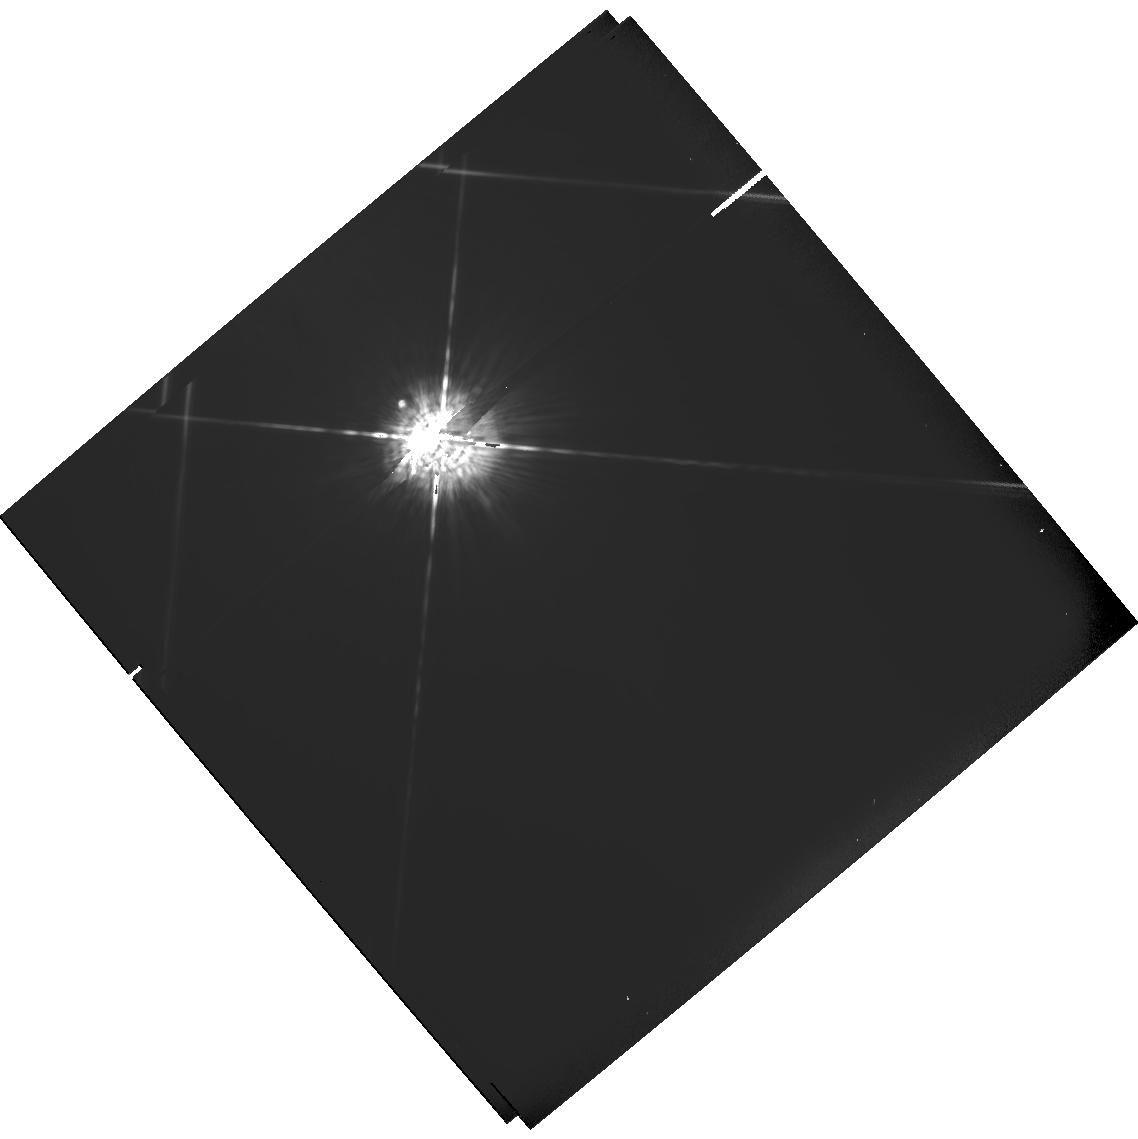
Target: HD128621. Instrument: WFPC2/PC. Filter: F547M. Exposure: 4 min. Observation ID: hst_6310_05_wfpc2_pc_f547m_u2q205

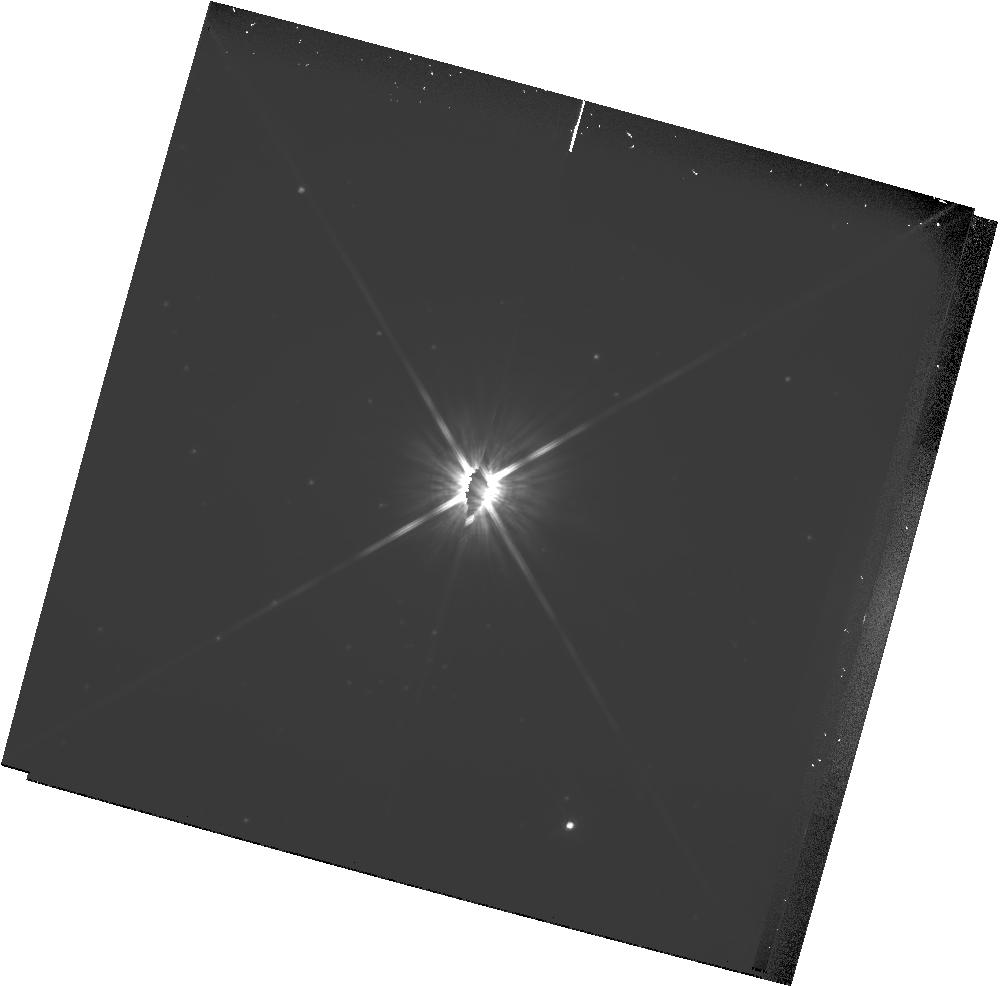
Target: PROXIMA-CEN. Instrument: WFPC2/PC. Filter: F814W. Exposure: 32 min. Observation ID: hst_6310_09_wfpc2_pc_f814w_u2q209

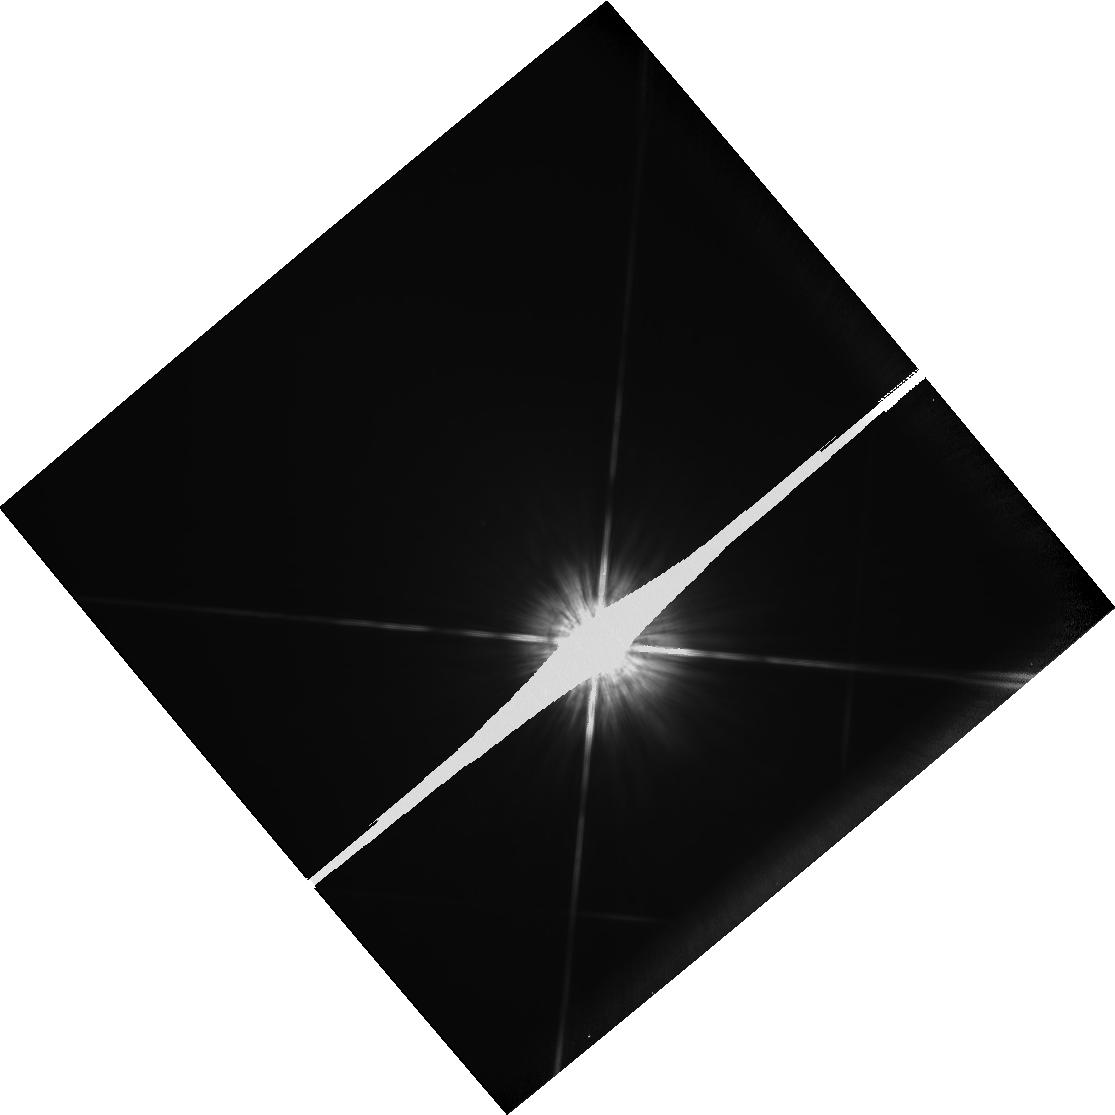
Target: HD128620. Instrument: WFPC2/PC. Filter: F814W. Exposure: 1 min. Observation ID: hst_6310_01_wfpc2_pc_f814w_u2q201

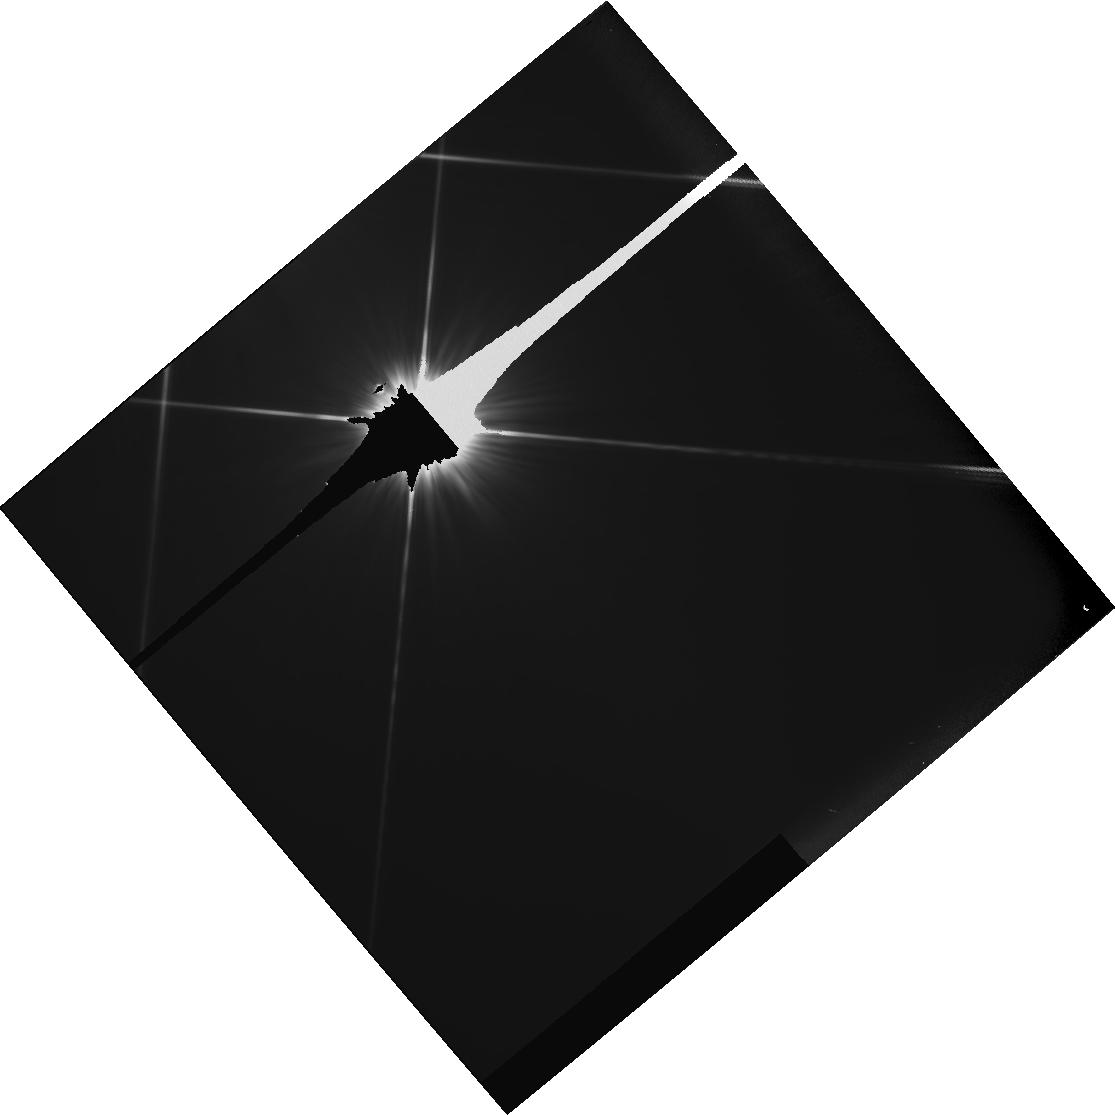
Target: HD128621. Instrument: WFPC2/PC. Filter: F555W. Exposure: 5 min. Observation ID: hst_6310_04_wfpc2_pc_f555w_u2q204

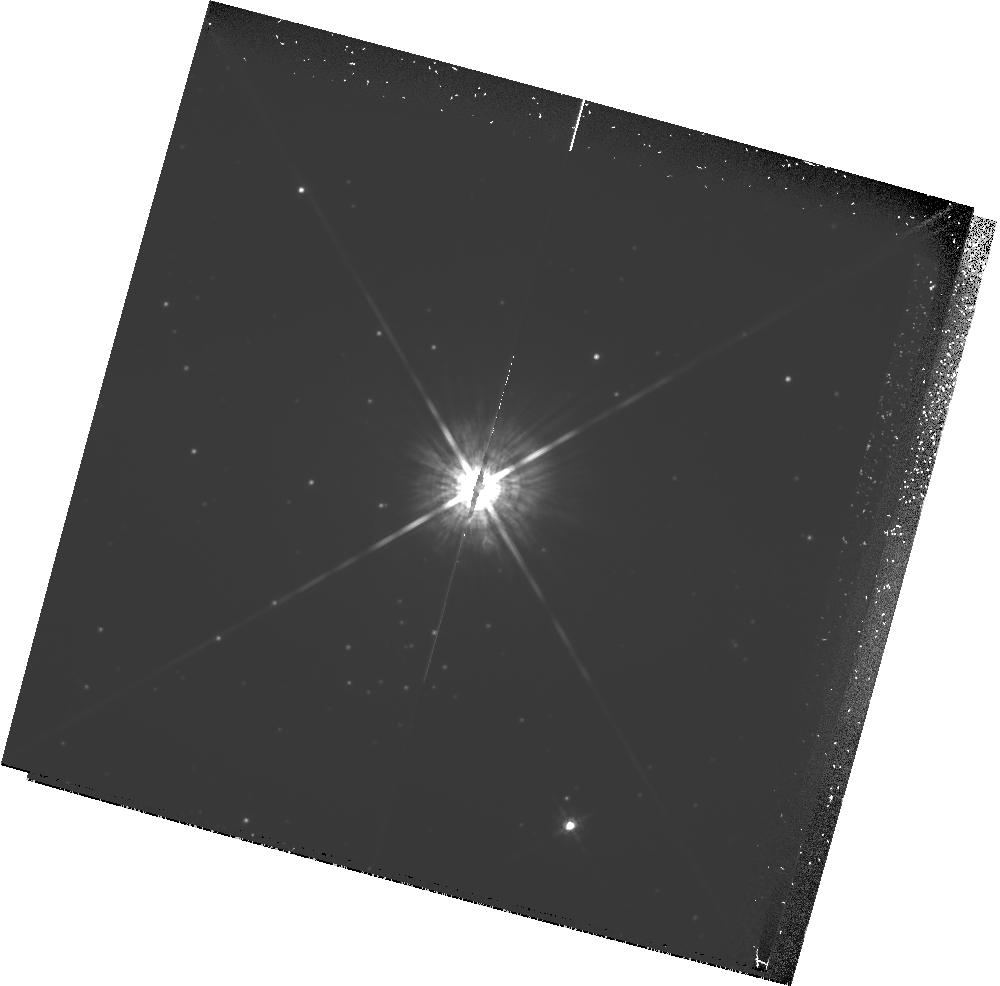
Target: PROXIMA-CEN. Instrument: WFPC2/PC. Filter: F675W. Exposure: 1.6 h. Observation ID: hst_6310_09_wfpc2_pc_f675w_u2q209

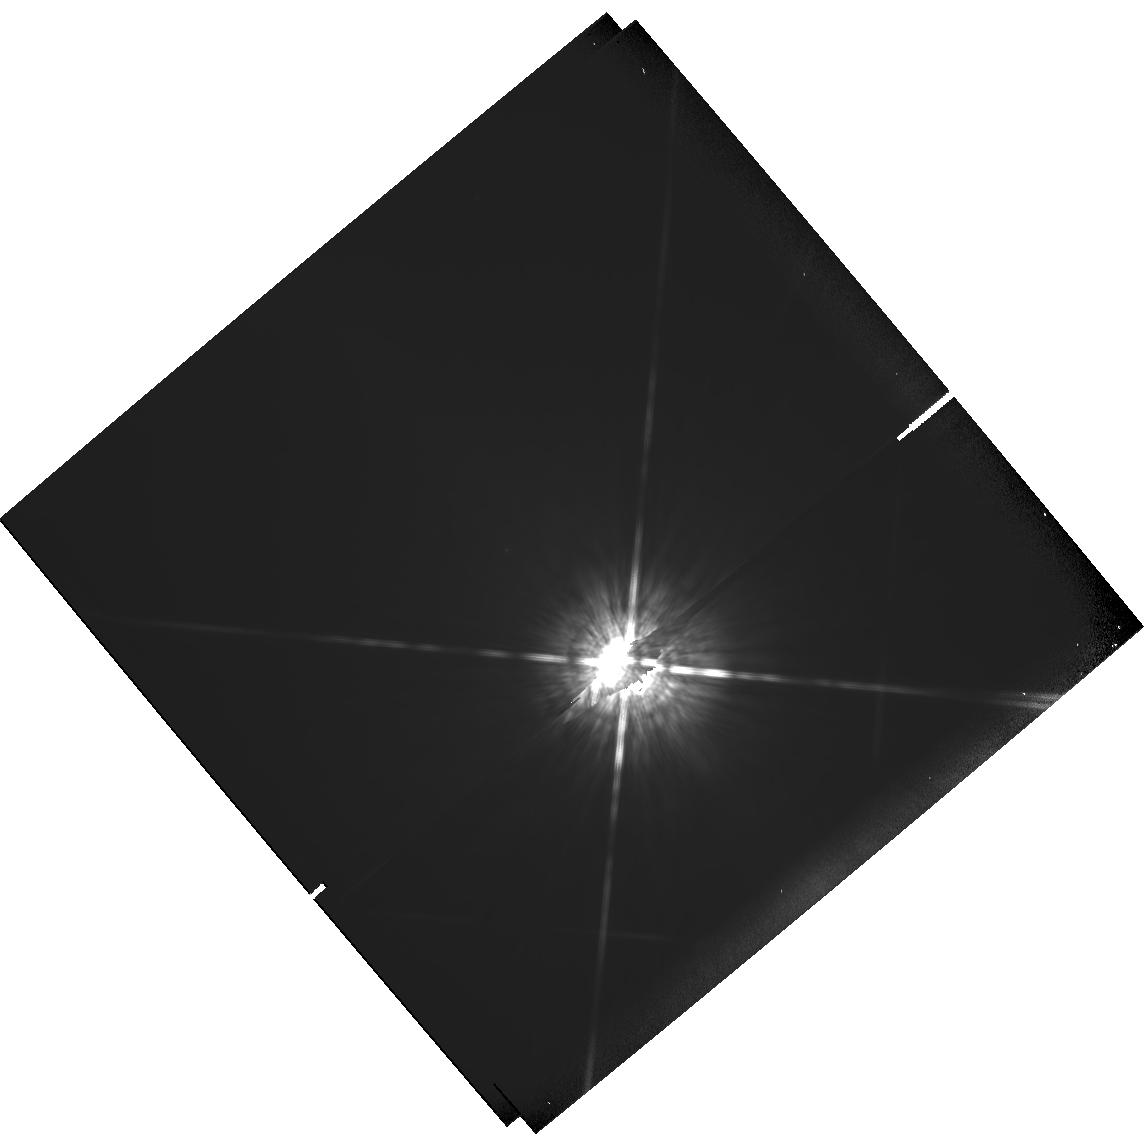
Target: HD128620. Instrument: WFPC2/PC. Filter: F850LP. Exposure: 2 min. Observation ID: hst_6310_07_wfpc2_pc_f850lp_u2q207

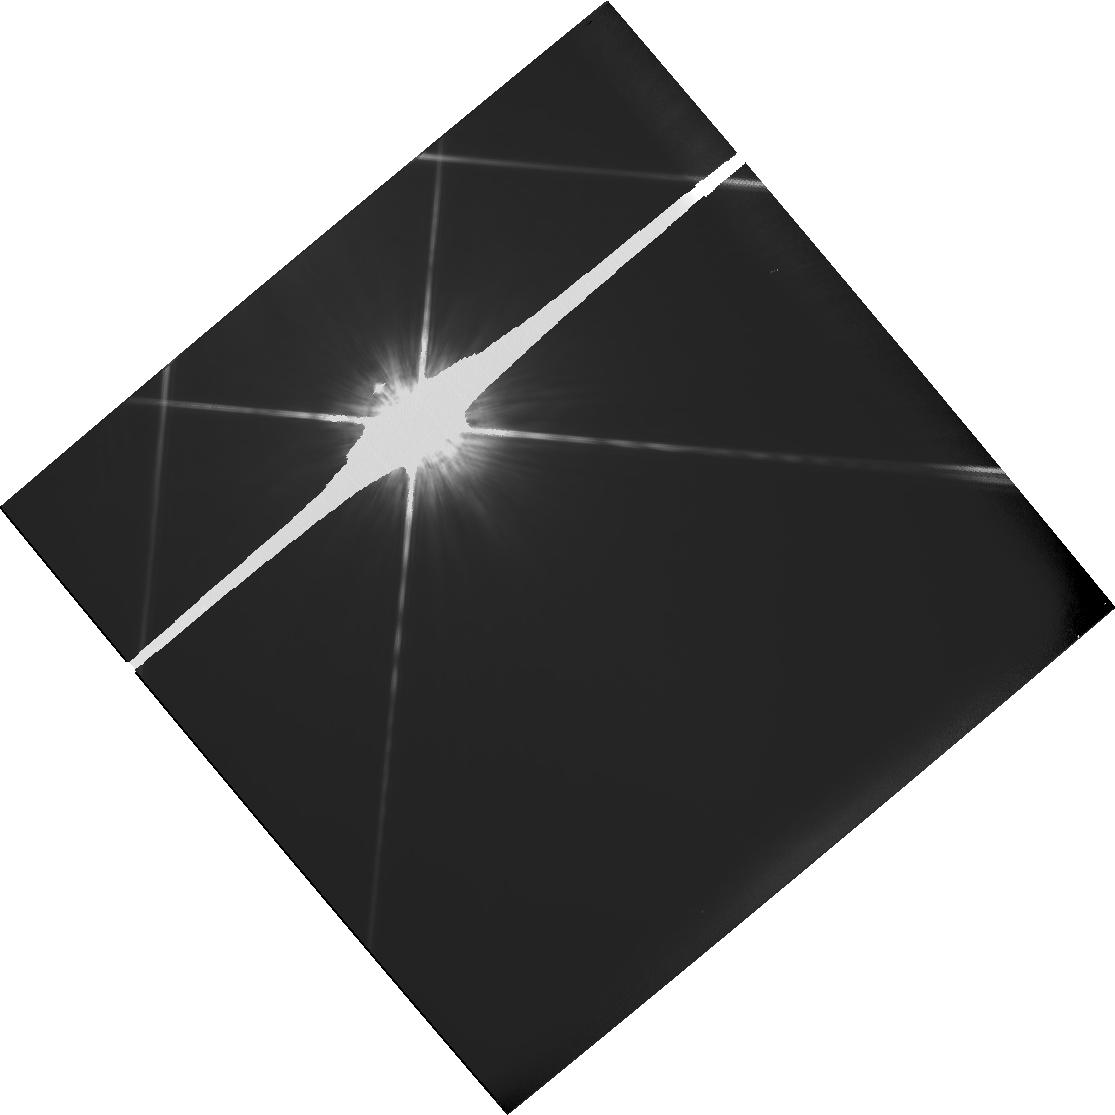
Target: HD128621. Instrument: WFPC2/PC. Filter: F814W. Exposure: 4 min. Observation ID: hst_6310_08_wfpc2_pc_f814w_u2q208

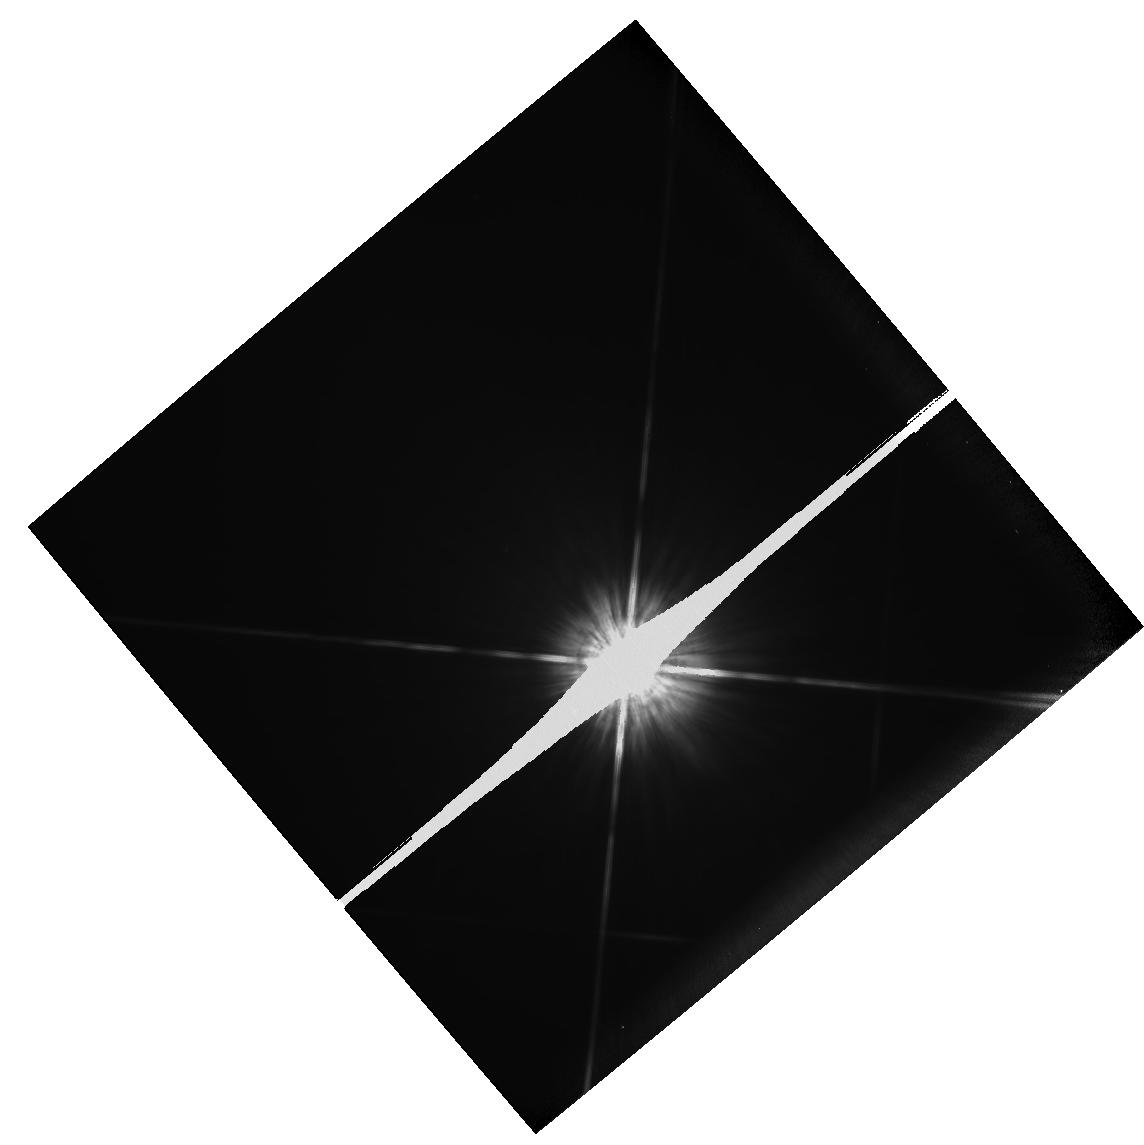
Target: HD128620. Instrument: WFPC2/PC. Filter: F814W. Exposure: 1 min. Observation ID: hst_6310_07_wfpc2_pc_f814w_u2q207

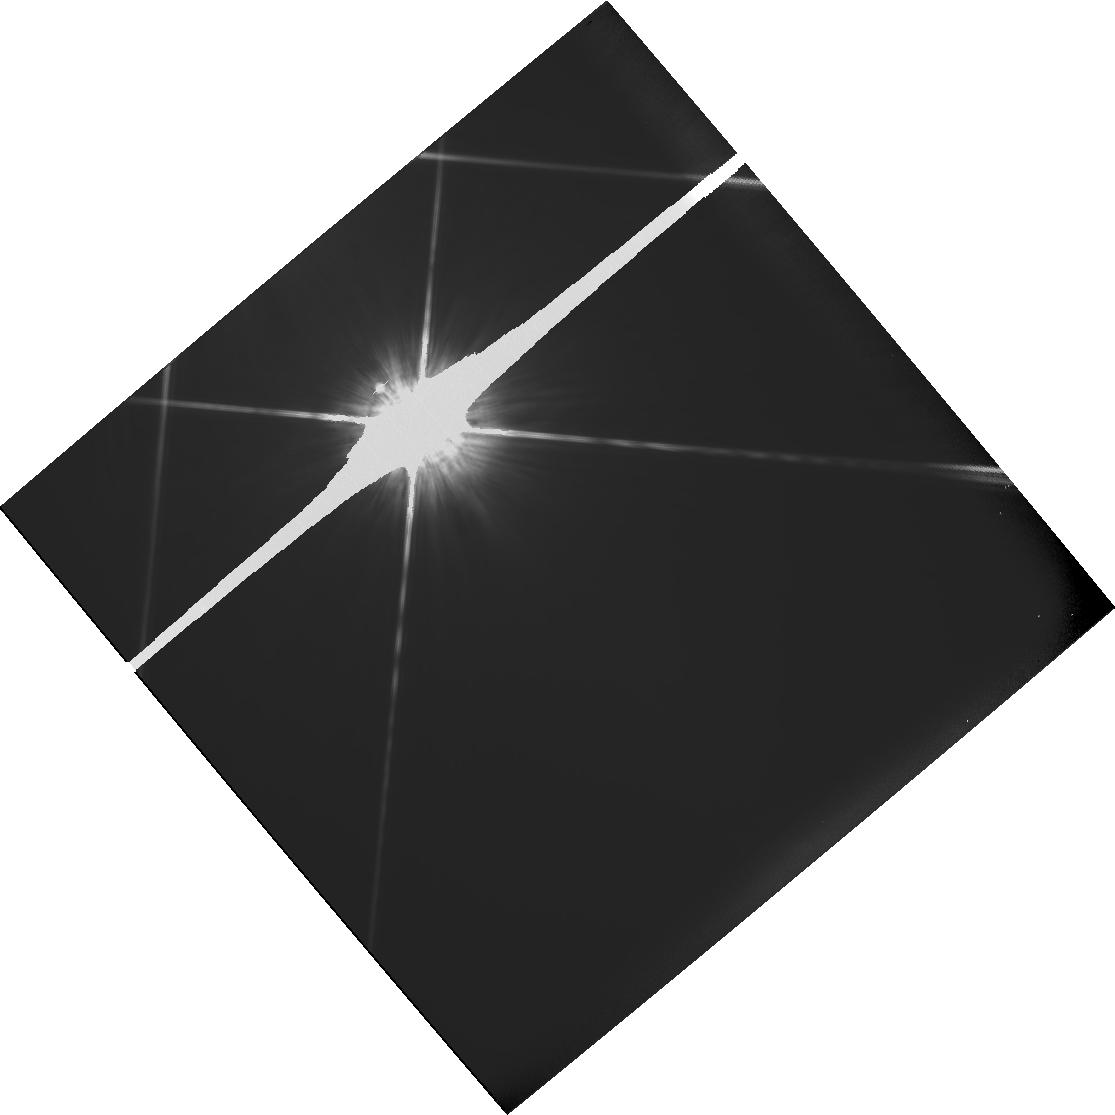
Target: HD128621. Instrument: WFPC2/PC. Filter: F814W. Exposure: 4 min. Observation ID: hst_6310_04_wfpc2_pc_f814w_u2q204

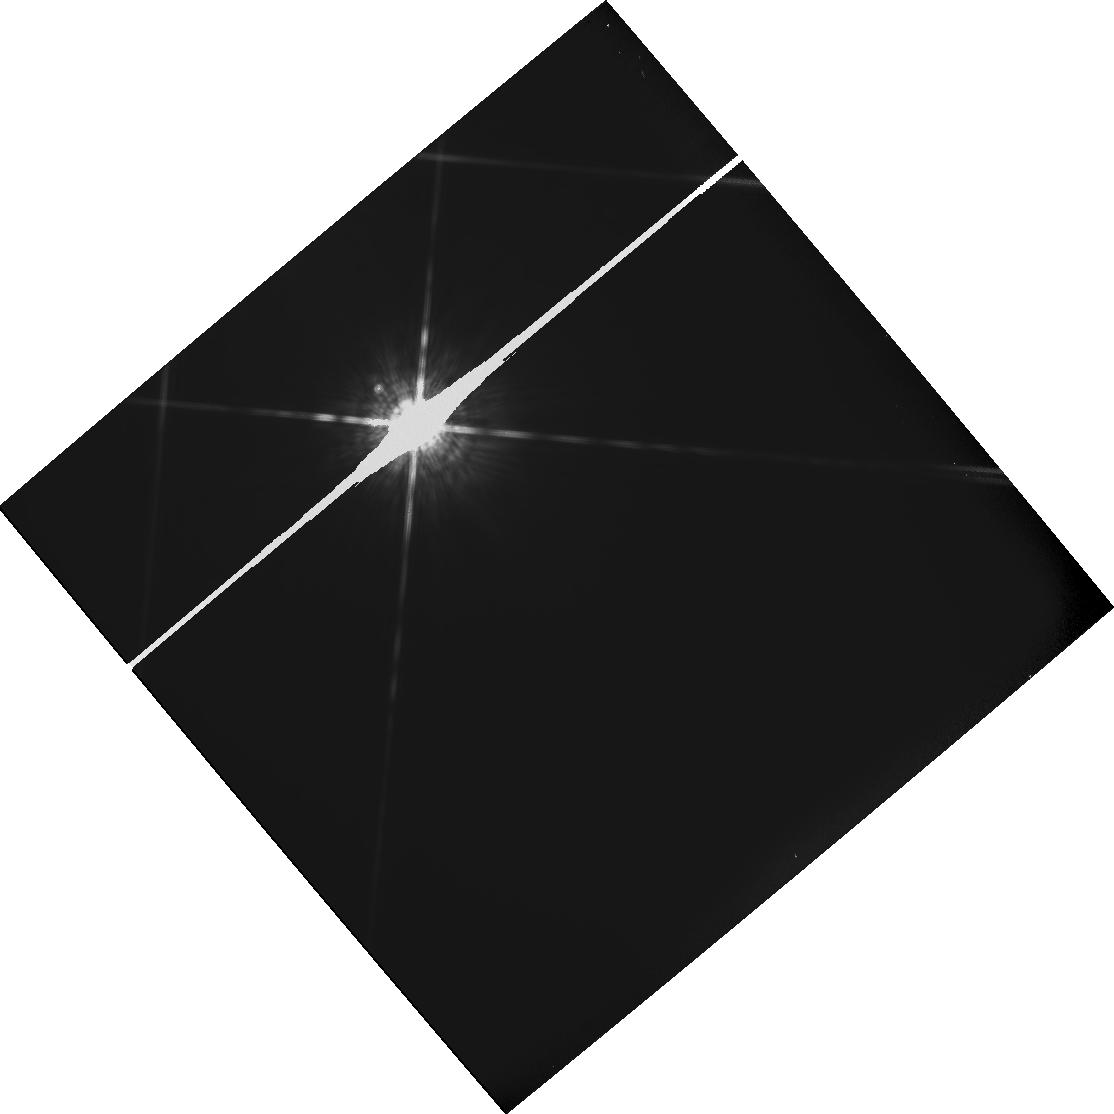
Target: HD128621. Instrument: WFPC2/PC. Filter: F850LP. Exposure: 7 min. Observation ID: hst_6310_06_wfpc2_pc_f850lp_u2q206

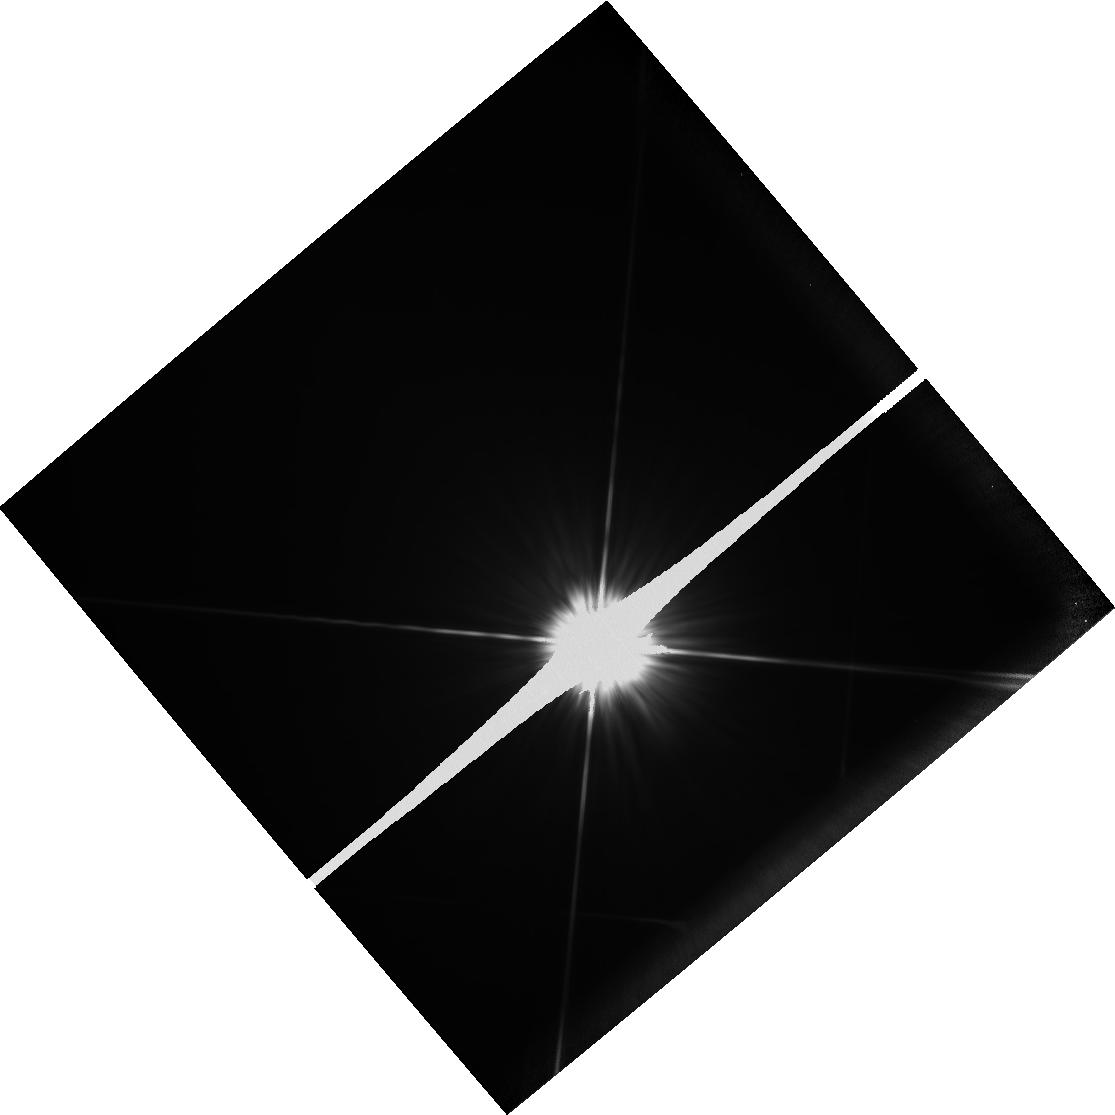
Target: HD128620. Instrument: WFPC2/PC. Filter: F555W. Exposure: 1 min. Observation ID: hst_6310_01_wfpc2_pc_f555w_u2q201

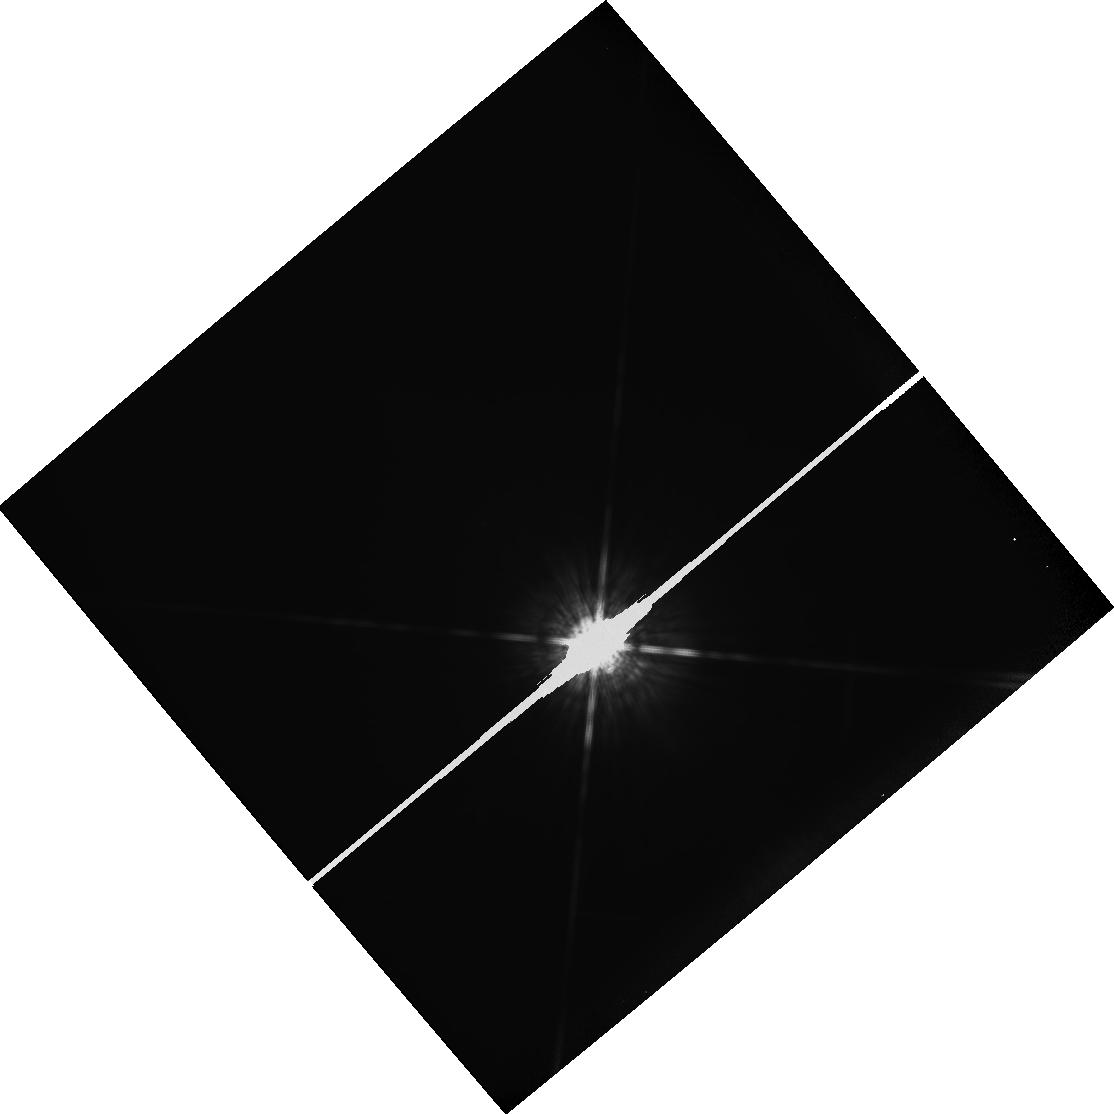
Target: HD128620. Instrument: WFPC2/PC. Filter: F850LP. Exposure: 2 min. Observation ID: hst_6310_03_wfpc2_pc_f850lp_u2q203

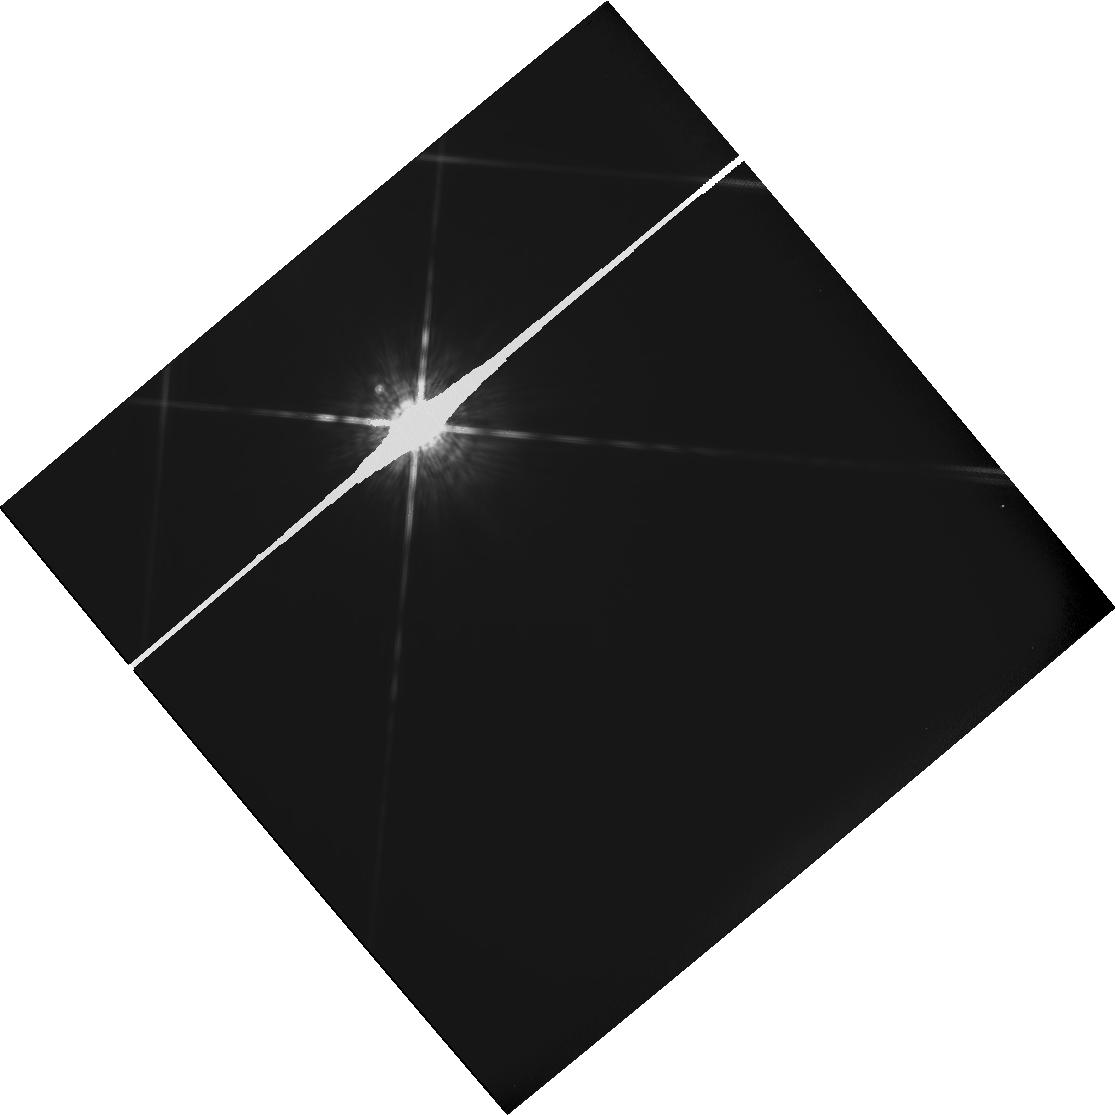
Target: HD128621. Instrument: WFPC2/PC. Filter: F850LP. Exposure: 7 min. Observation ID: hst_6310_08_wfpc2_pc_f850lp_u2q208

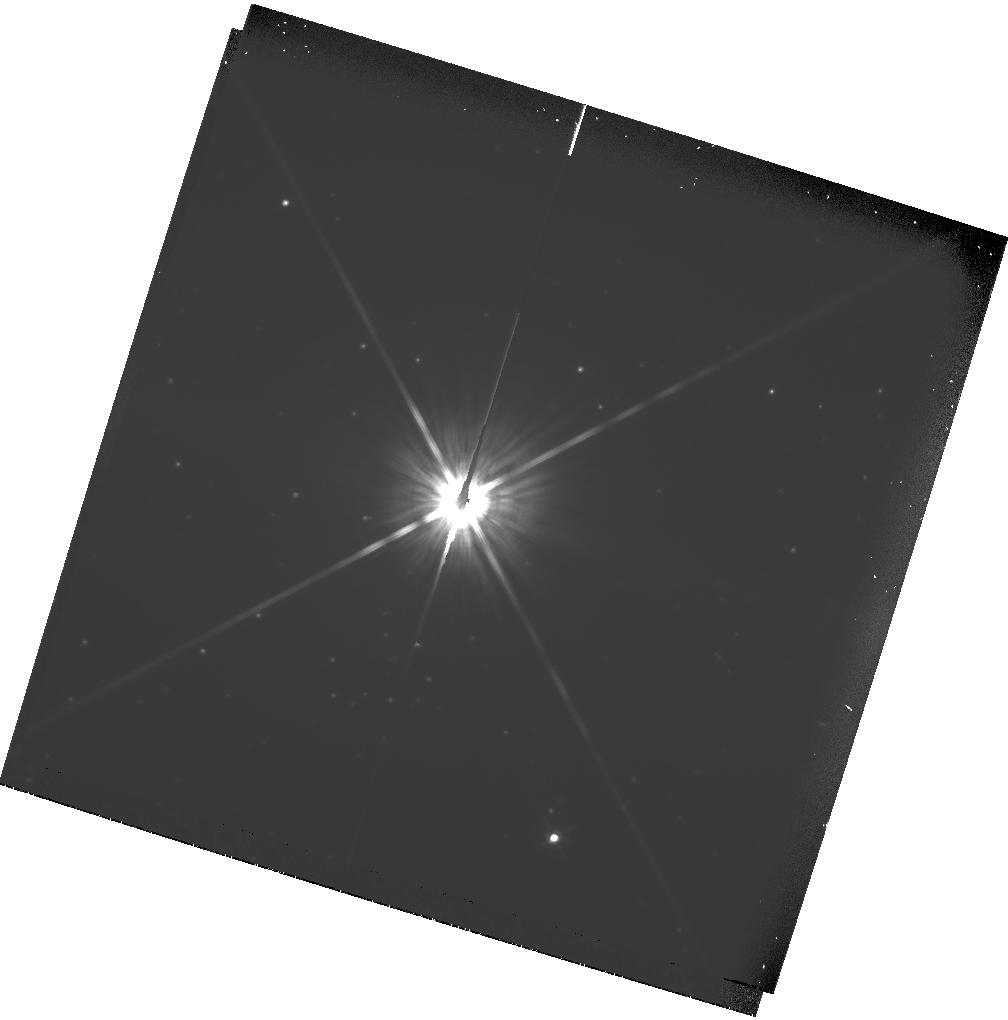
Target: PROXIMA-CEN. Instrument: WFPC2/PC. Filter: F814W. Exposure: 29 min. Observation ID: hst_6310_10_wfpc2_pc_f814w_u2q210

A PHOTOMETRIC SEARCH FOR PLANETS OF NEARBY STARS; GTO PROPOSAL CONTINUATION OF #5132 (PI: Fastie, William)

The proposed research is a search for planets of nearby stars. The technique involves use of the Planetary Camera with narrow and wide band pass filters to photometrically measure the presence of resolved dark companions. The exposures are calculated to provide 70000 electrons per pixel at 1.2 arcsec from the target stars. Multiple exposures will be required.